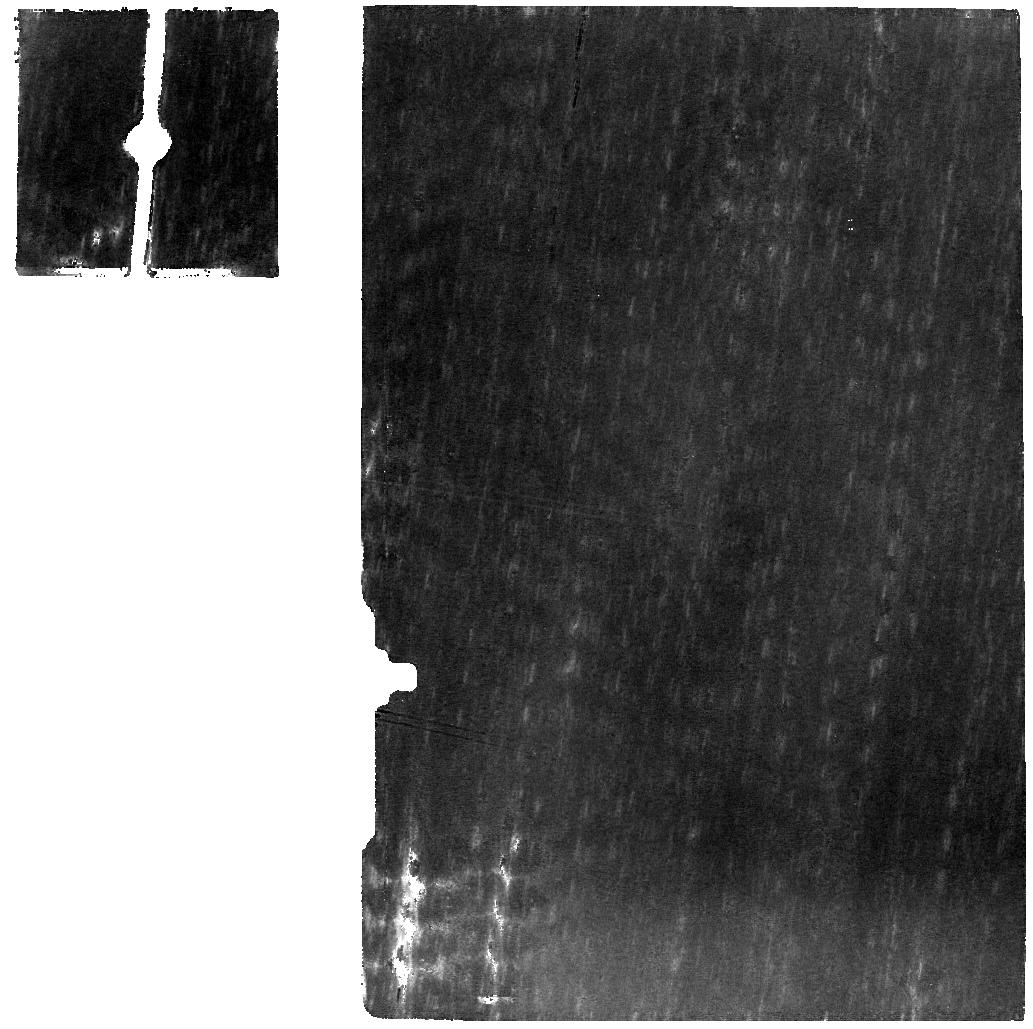
Target: 81P-BACKGROUND
Instrument: MIRI
Filter: F770W
Exposure: 11 min
Observation ID: jw01897-o004_t002_miri_f770w

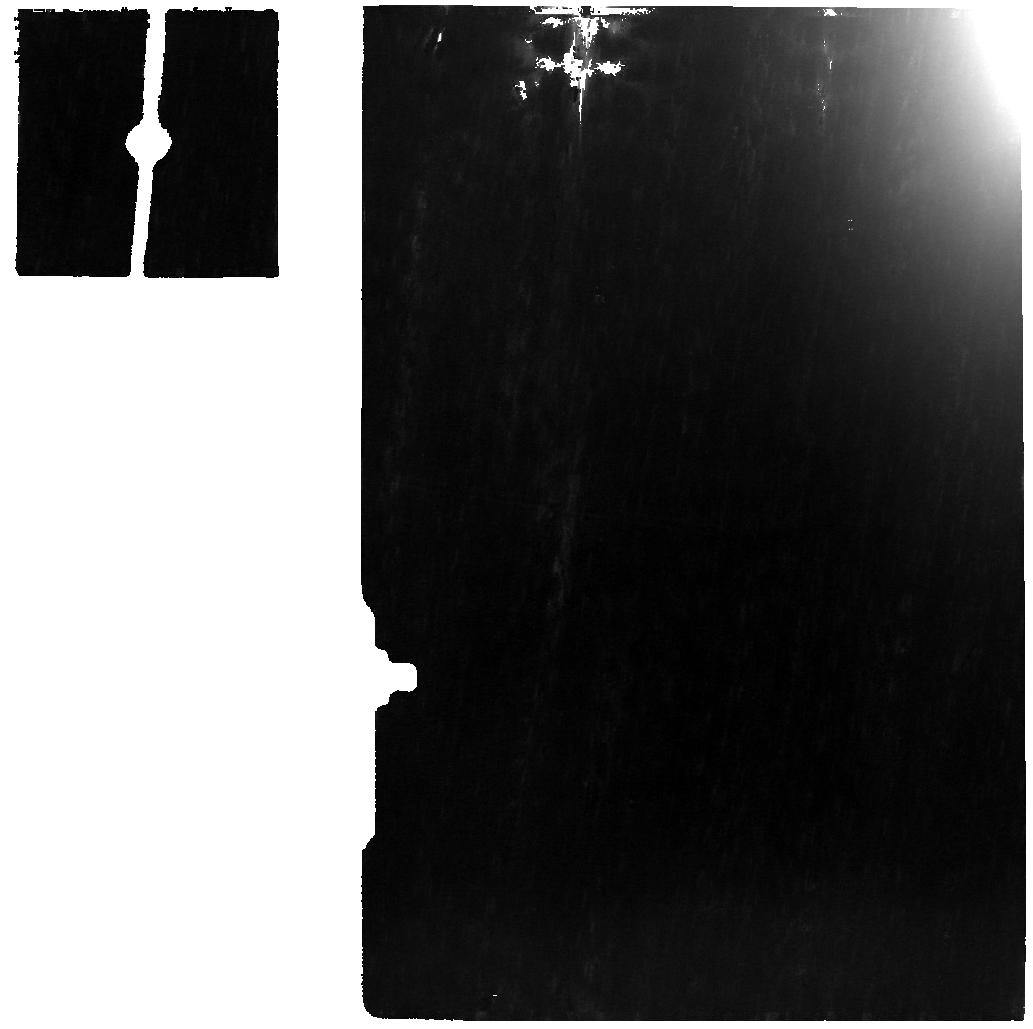
Target: 81P
Instrument: MIRI
Filter: F770W
Exposure: 11 min
Observation ID: jw01897-o003_t001_miri_f770w

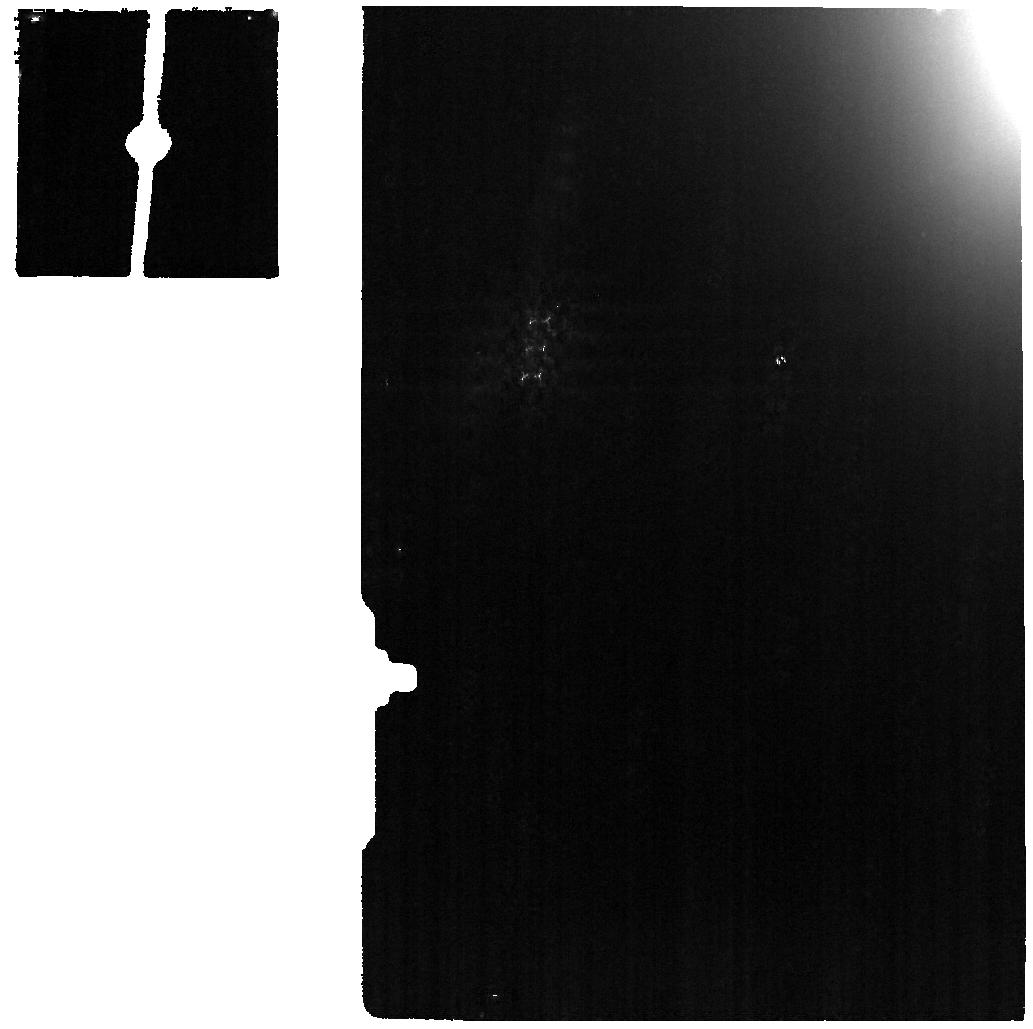
Target: 81P
Instrument: MIRI
Filter: F1130W
Exposure: 3 min
Observation ID: jw01897-o003_t001_miri_f1130w

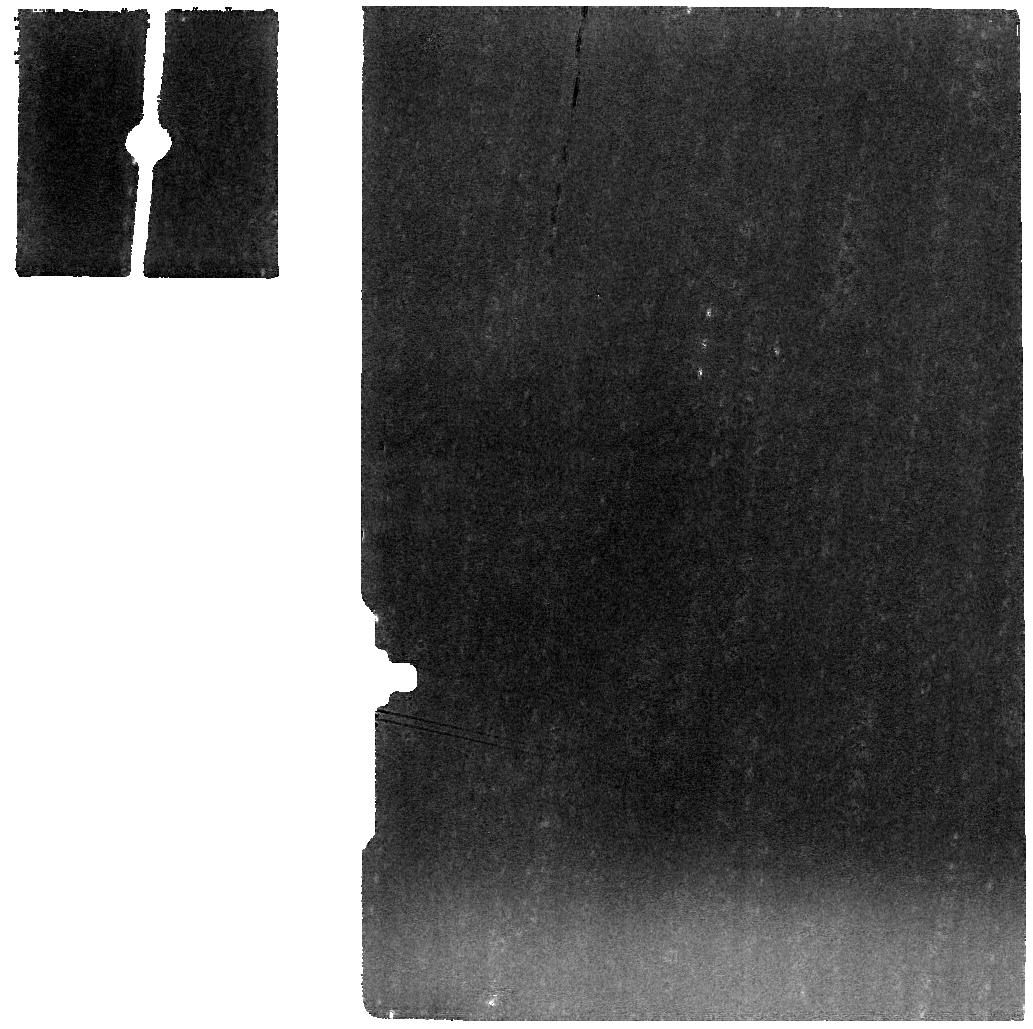
Target: 81P-BACKGROUND
Instrument: MIRI
Filter: F1000W
Exposure: 5 min
Observation ID: jw01897-o004_t002_miri_f1000w

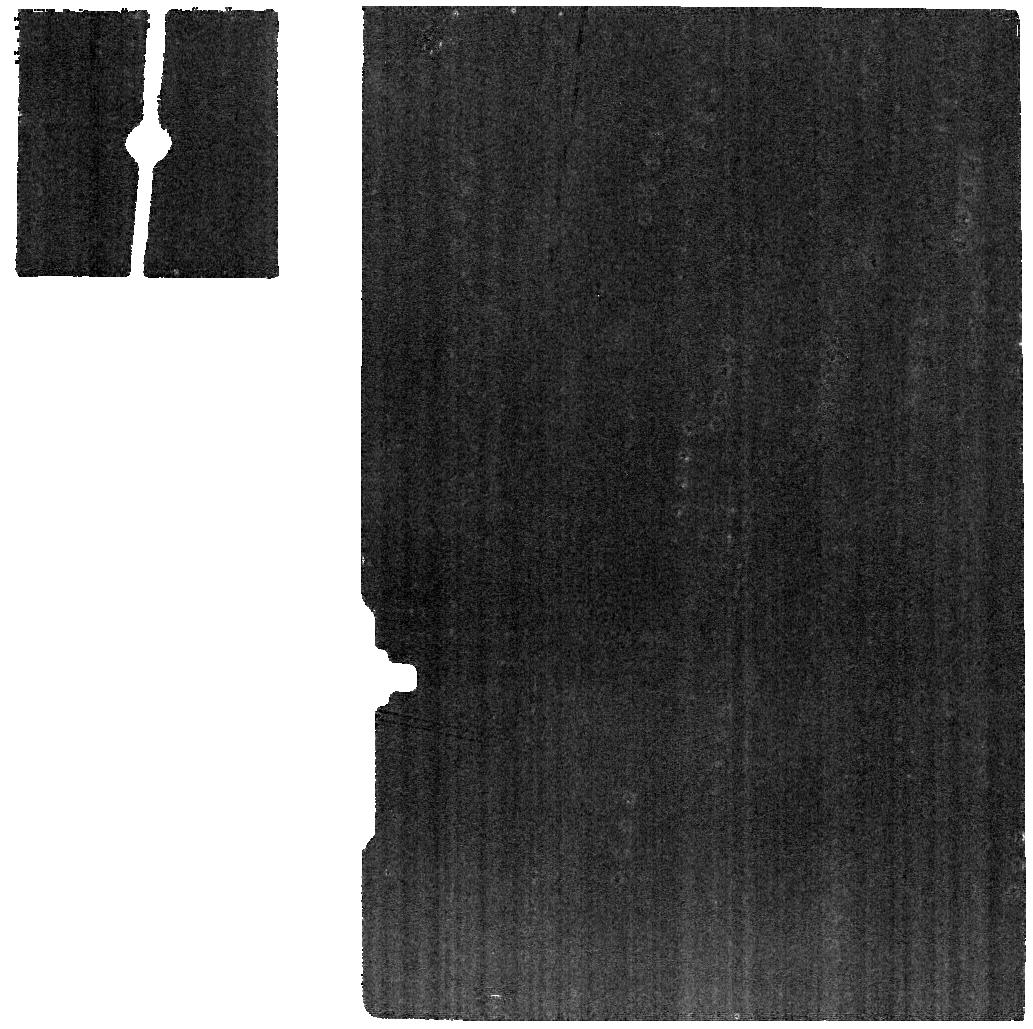
Target: 81P-BACKGROUND
Instrument: MIRI
Filter: F1130W
Exposure: 3 min
Observation ID: jw01897-o004_t002_miri_f1130w

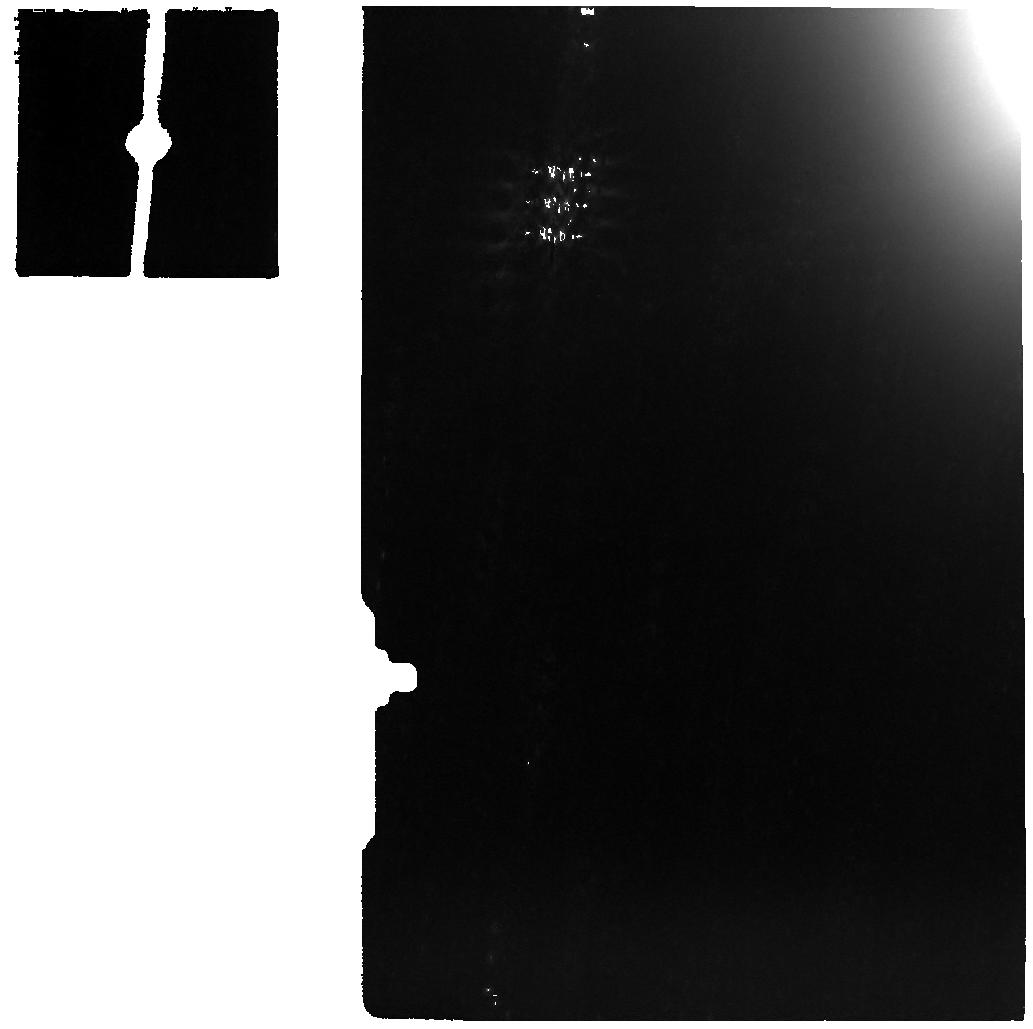
Target: 81P
Instrument: MIRI
Filter: F1000W
Exposure: 5 min
Observation ID: jw01897-o003_t001_miri_f1000w

Measuring the Insoluble Organic Matter (IOM) and Polycyclic Aromatic Hydrocarbon (PAH) Content of Comet 9P/Tempel 1 (PI: Roth, Nathan X.)

Comets are primitive remnants of solar system formation, cryogenically “preserved” in the outer solar system for the last 4.5 Gyr and retaining a record of the volatile and refractory material incorporated into their nuclei from the protosolar nebula. Systematically characterizing the composition of comets is necessary to understand the formation and evolution of the solar system, the presence of life on Earth, and the development of other young planetary systems. This program will measure the insoluble organic matter (IOM) and polycyclic aromatic hydrocarbon (PAH) content of 9P in its inner coma, thereby providing clues to the heritage and potential processing of its refractory organics. This study can only be performed with JWST owing to its sensitivity to faint extended emission, its spectral resolving power, and complete spectral coverage of the near- and mid-infrared. Discerning the nature of cometary refractory organics will directly address the Planetary Science objective of NASA’s 2020-2024 Vision for Scientific Excellence: advance scientific knowledge of the origin and history of the solar system and the potential for life elsewhere. This JWST spectroscopic study addresses fundamental questions in our understanding of the refractory organics in cometary material and the formation of the solar system. It affords the first opportunity to sample the complete infrared spectrum of cometary refractory organics, and represents a chance to test the limits of the JWST discovery space that complements cometary missions' in situ and sample analyses, thereby improving our understanding of the origins and evolution of the solar system.